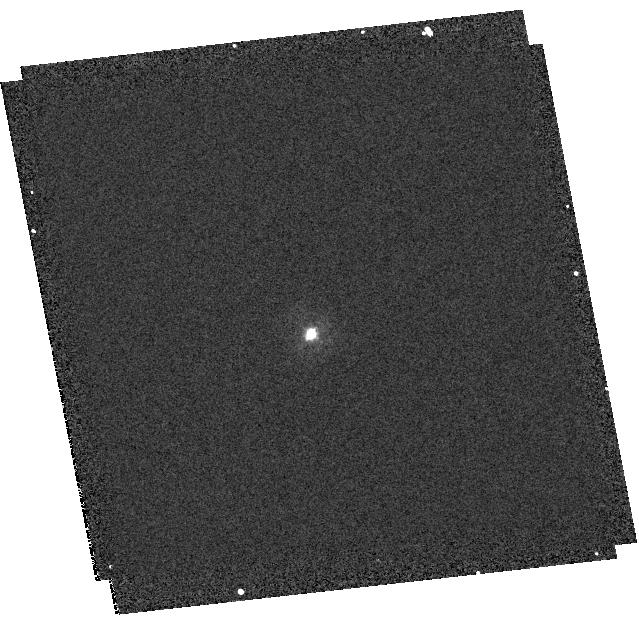
Target: P330E
Instrument: WFC3/UVIS
Filter: F275W
Exposure: 2 min
Observation ID: hst_11903_33_wfc3_uvis_f275w_ibcd33

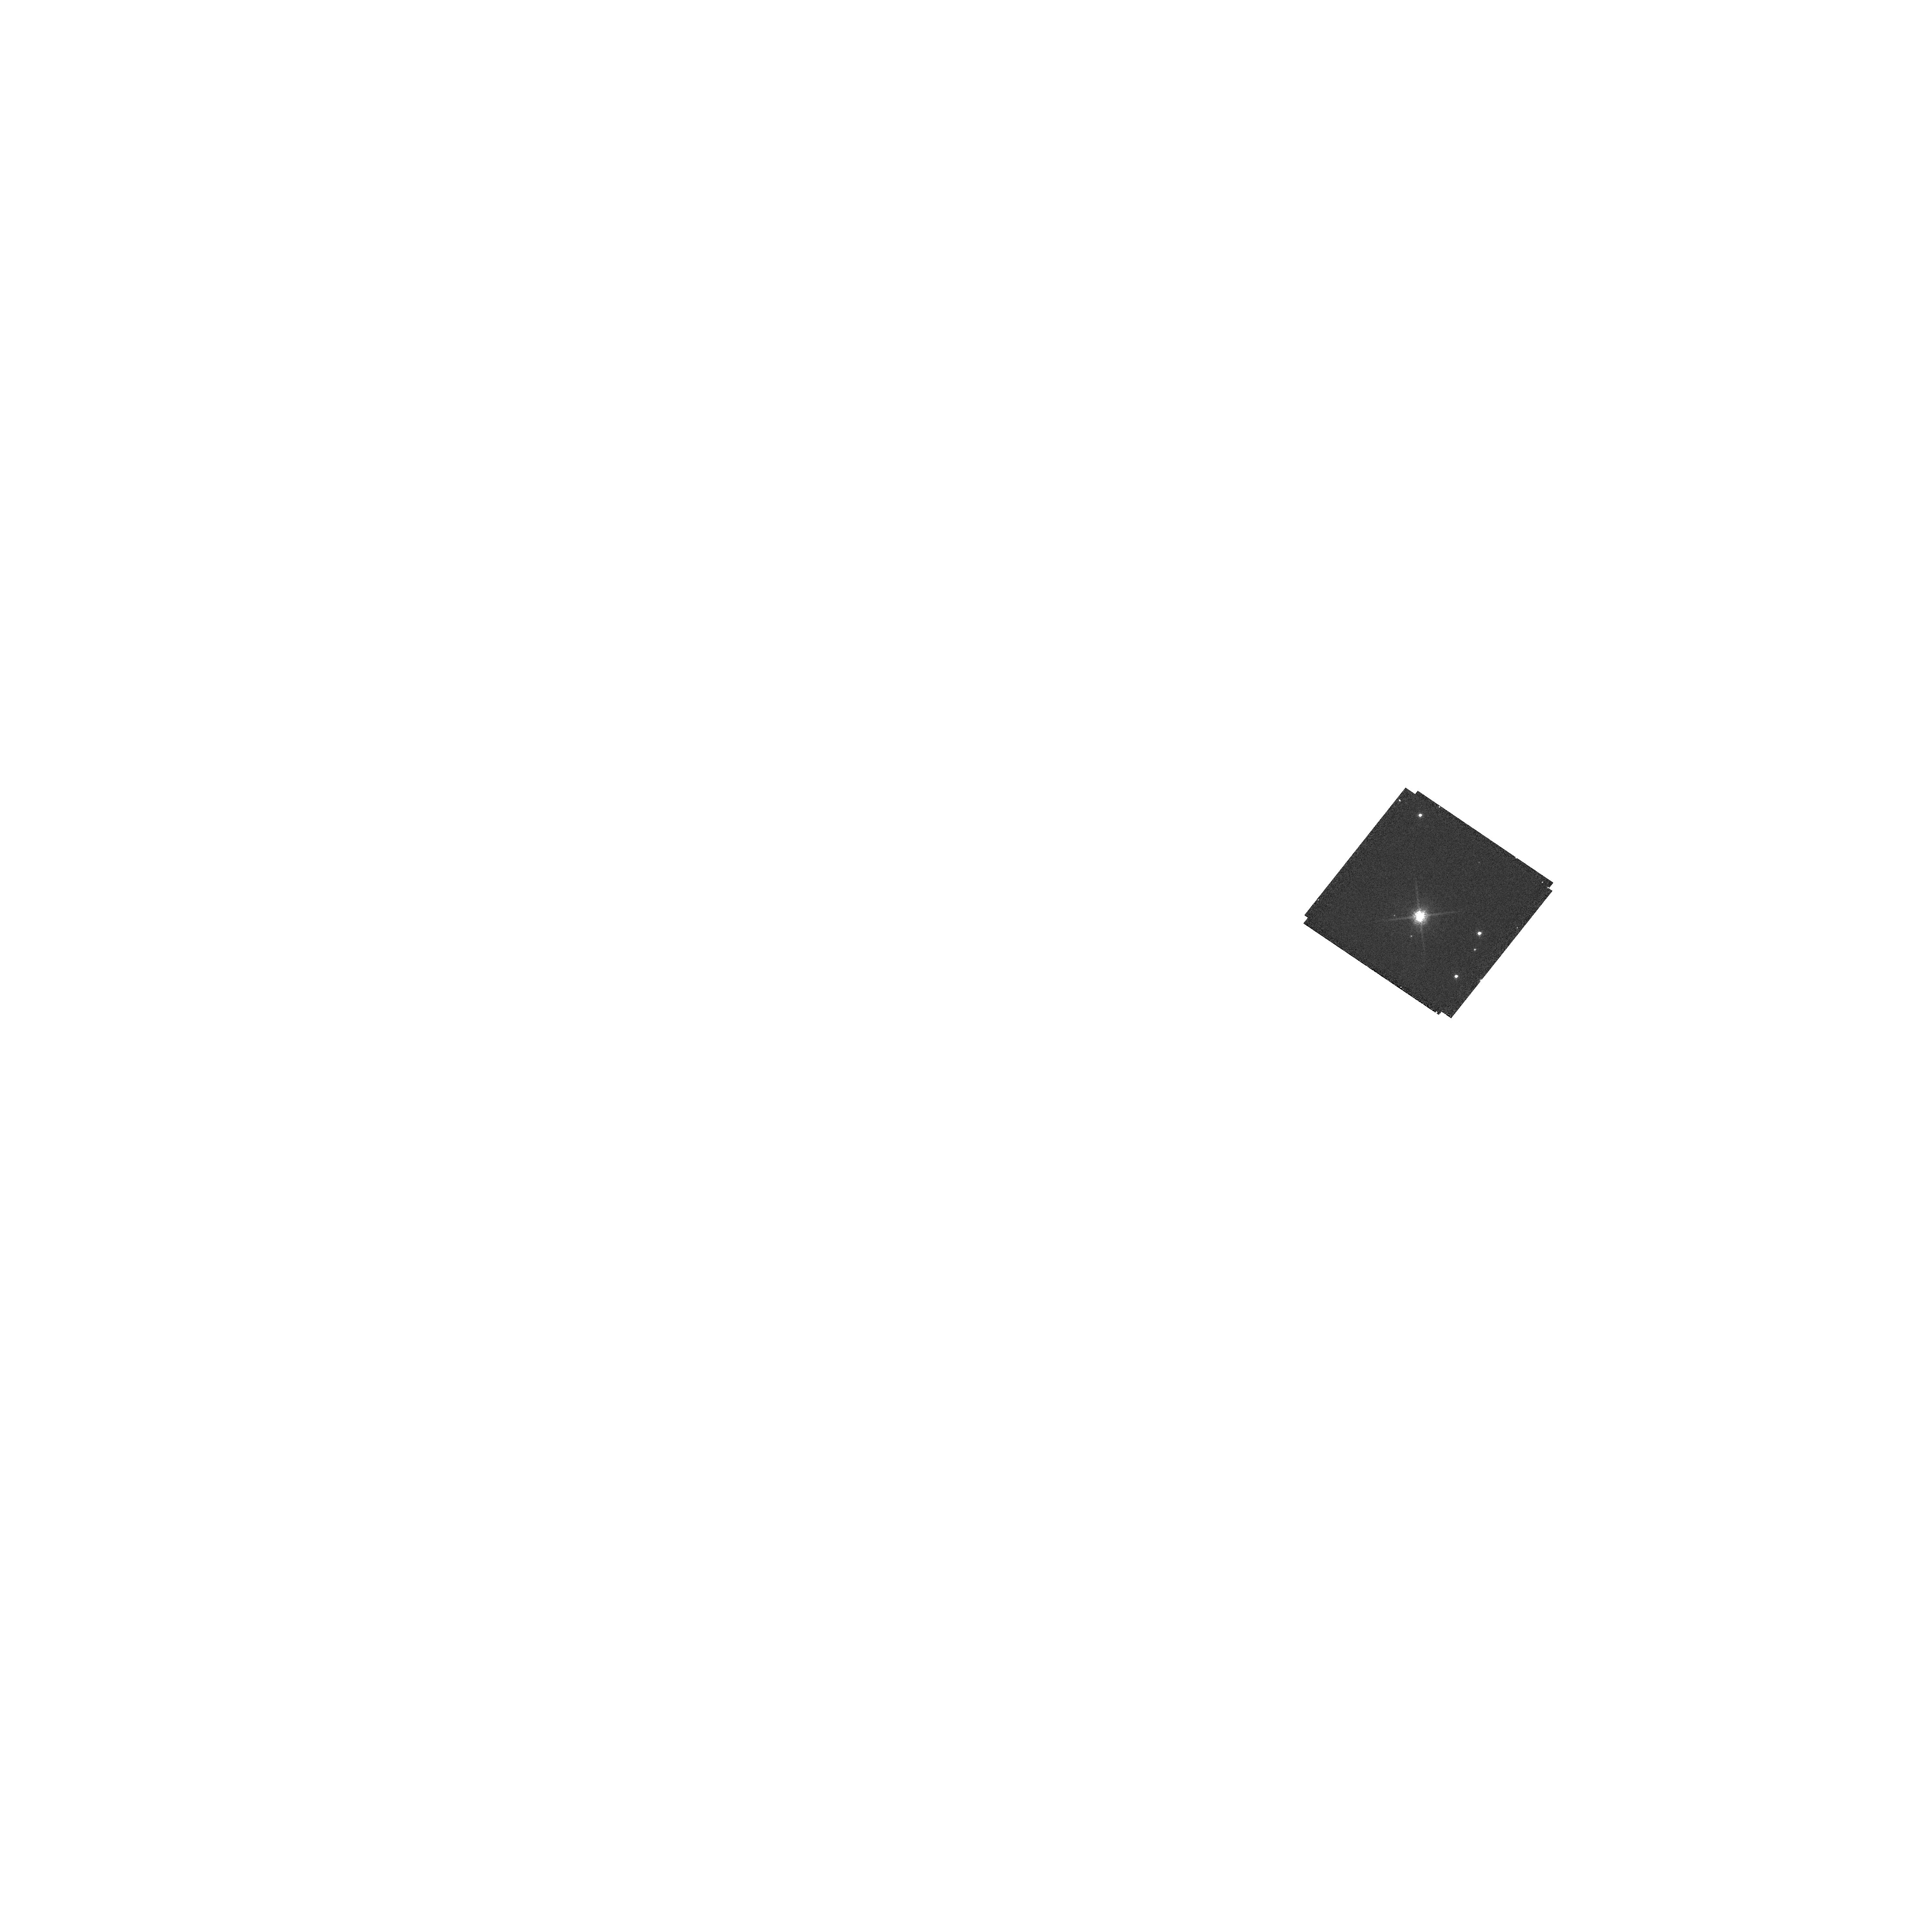
Target: G191B2B
Instrument: WFC3/UVIS
Filter: F850LP
Exposure: 1 min
Observation ID: hst_11903_68_wfc3_uvis_f850lp_ibcd68

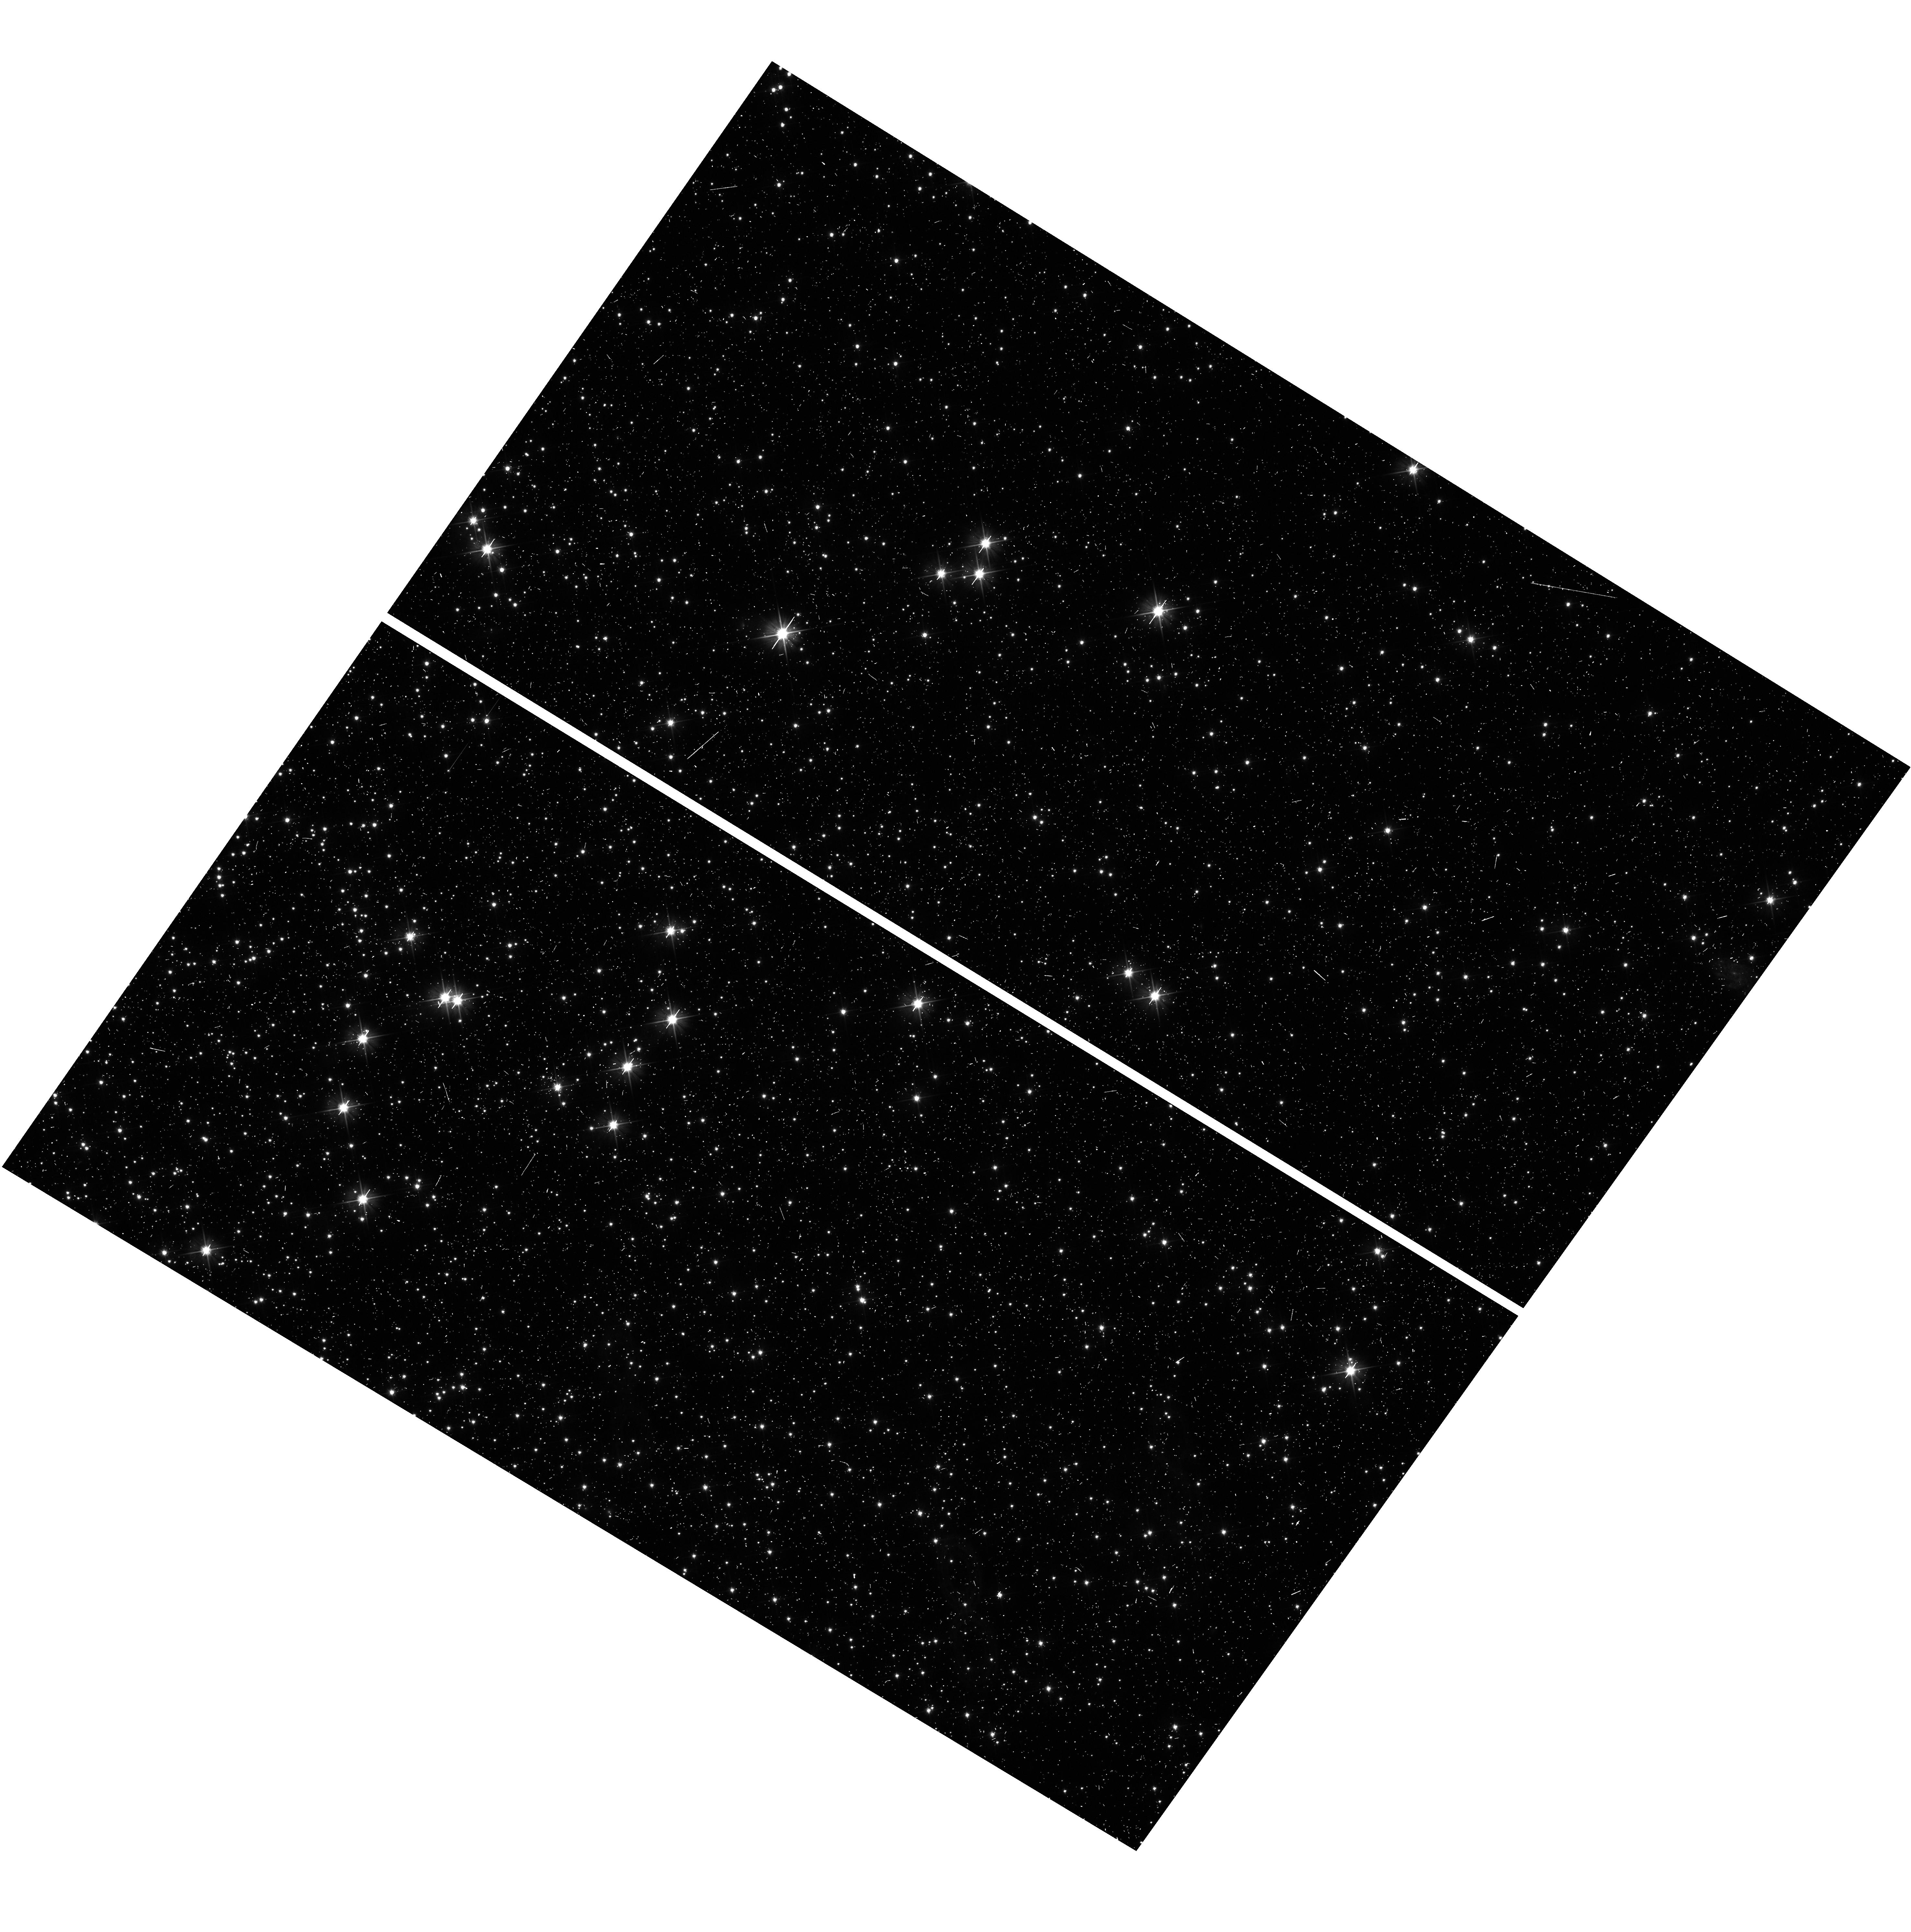
Target: 47TUCFIELD
Instrument: WFC3/UVIS
Filter: F475X
Exposure: 5 min
Observation ID: hst_11903_40_wfc3_uvis_f475x_ibcd40

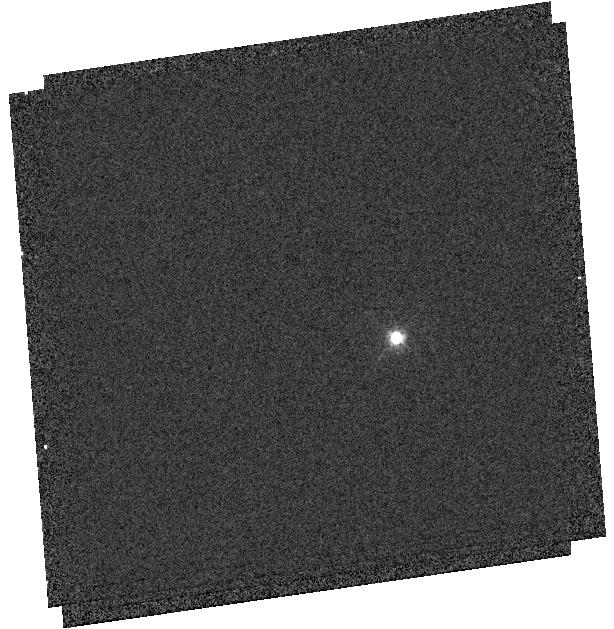
Target: GD153
Instrument: WFC3/UVIS
Filter: F469N
Exposure: 1 min
Observation ID: hst_11903_a7_wfc3_uvis_f469n_ibcda7

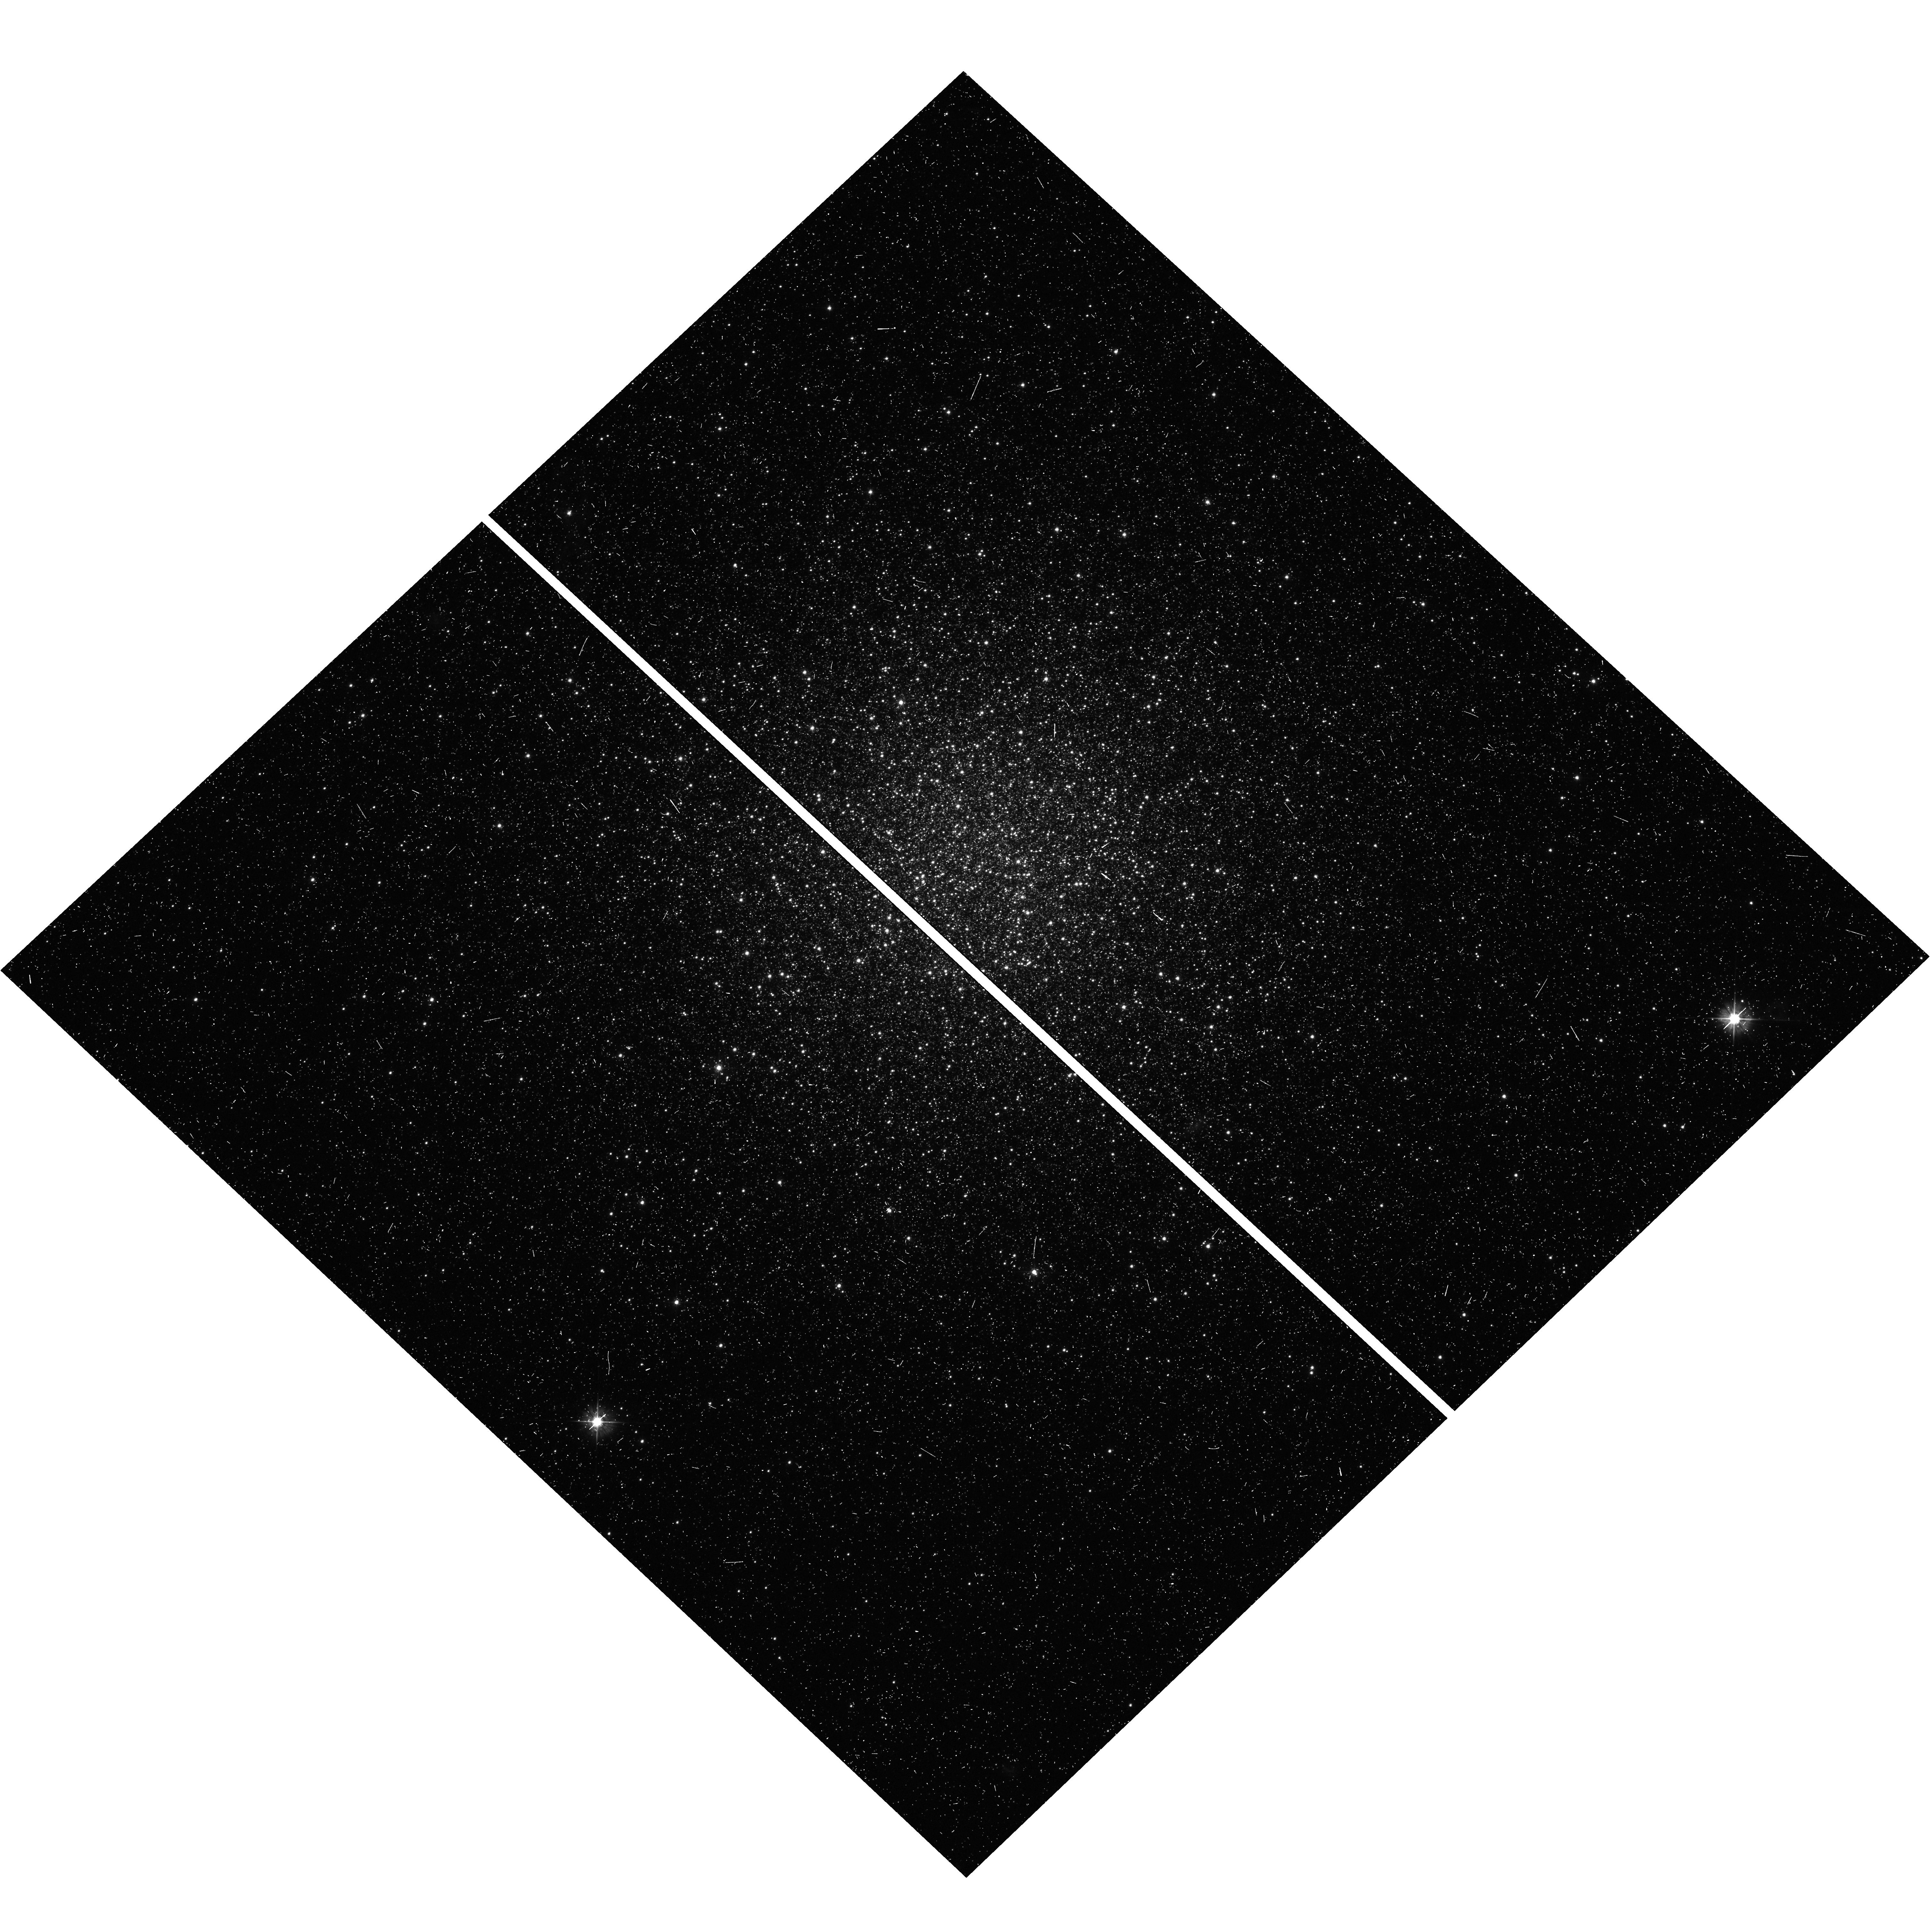
Target: NGC-2419
Instrument: WFC3/UVIS
Filter: F475W
Exposure: 8 min
Observation ID: hst_11903_41_wfc3_uvis_f475w_ibcd41

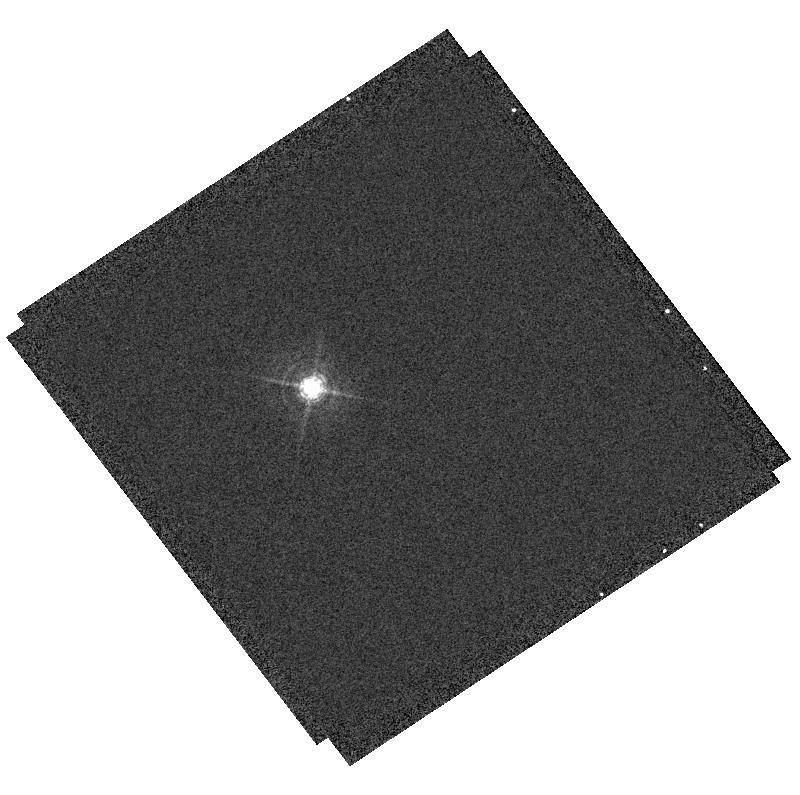
Target: GD71
Instrument: WFC3/UVIS
Filter: F469N
Exposure: 3 min
Observation ID: hst_11903_aa_wfc3_uvis_f469n_ibcdaa

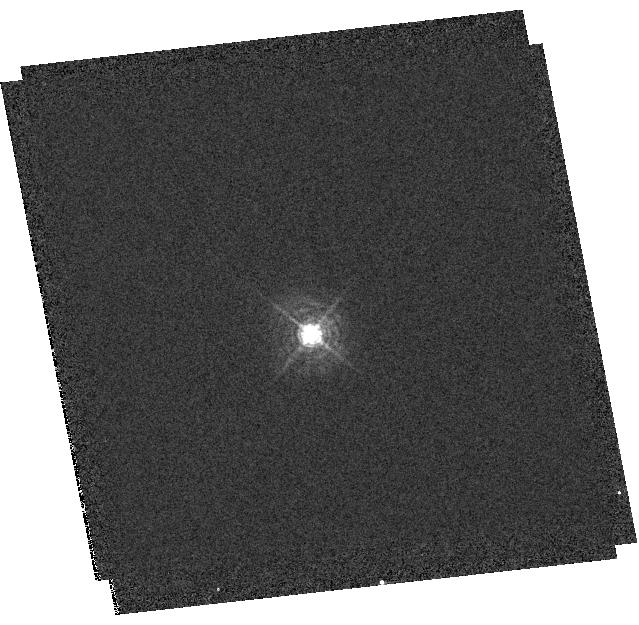
Target: P330E
Instrument: WFC3/UVIS
Filter: F410M
Exposure: 2 min
Observation ID: hst_11903_33_wfc3_uvis_f410m_ibcd33

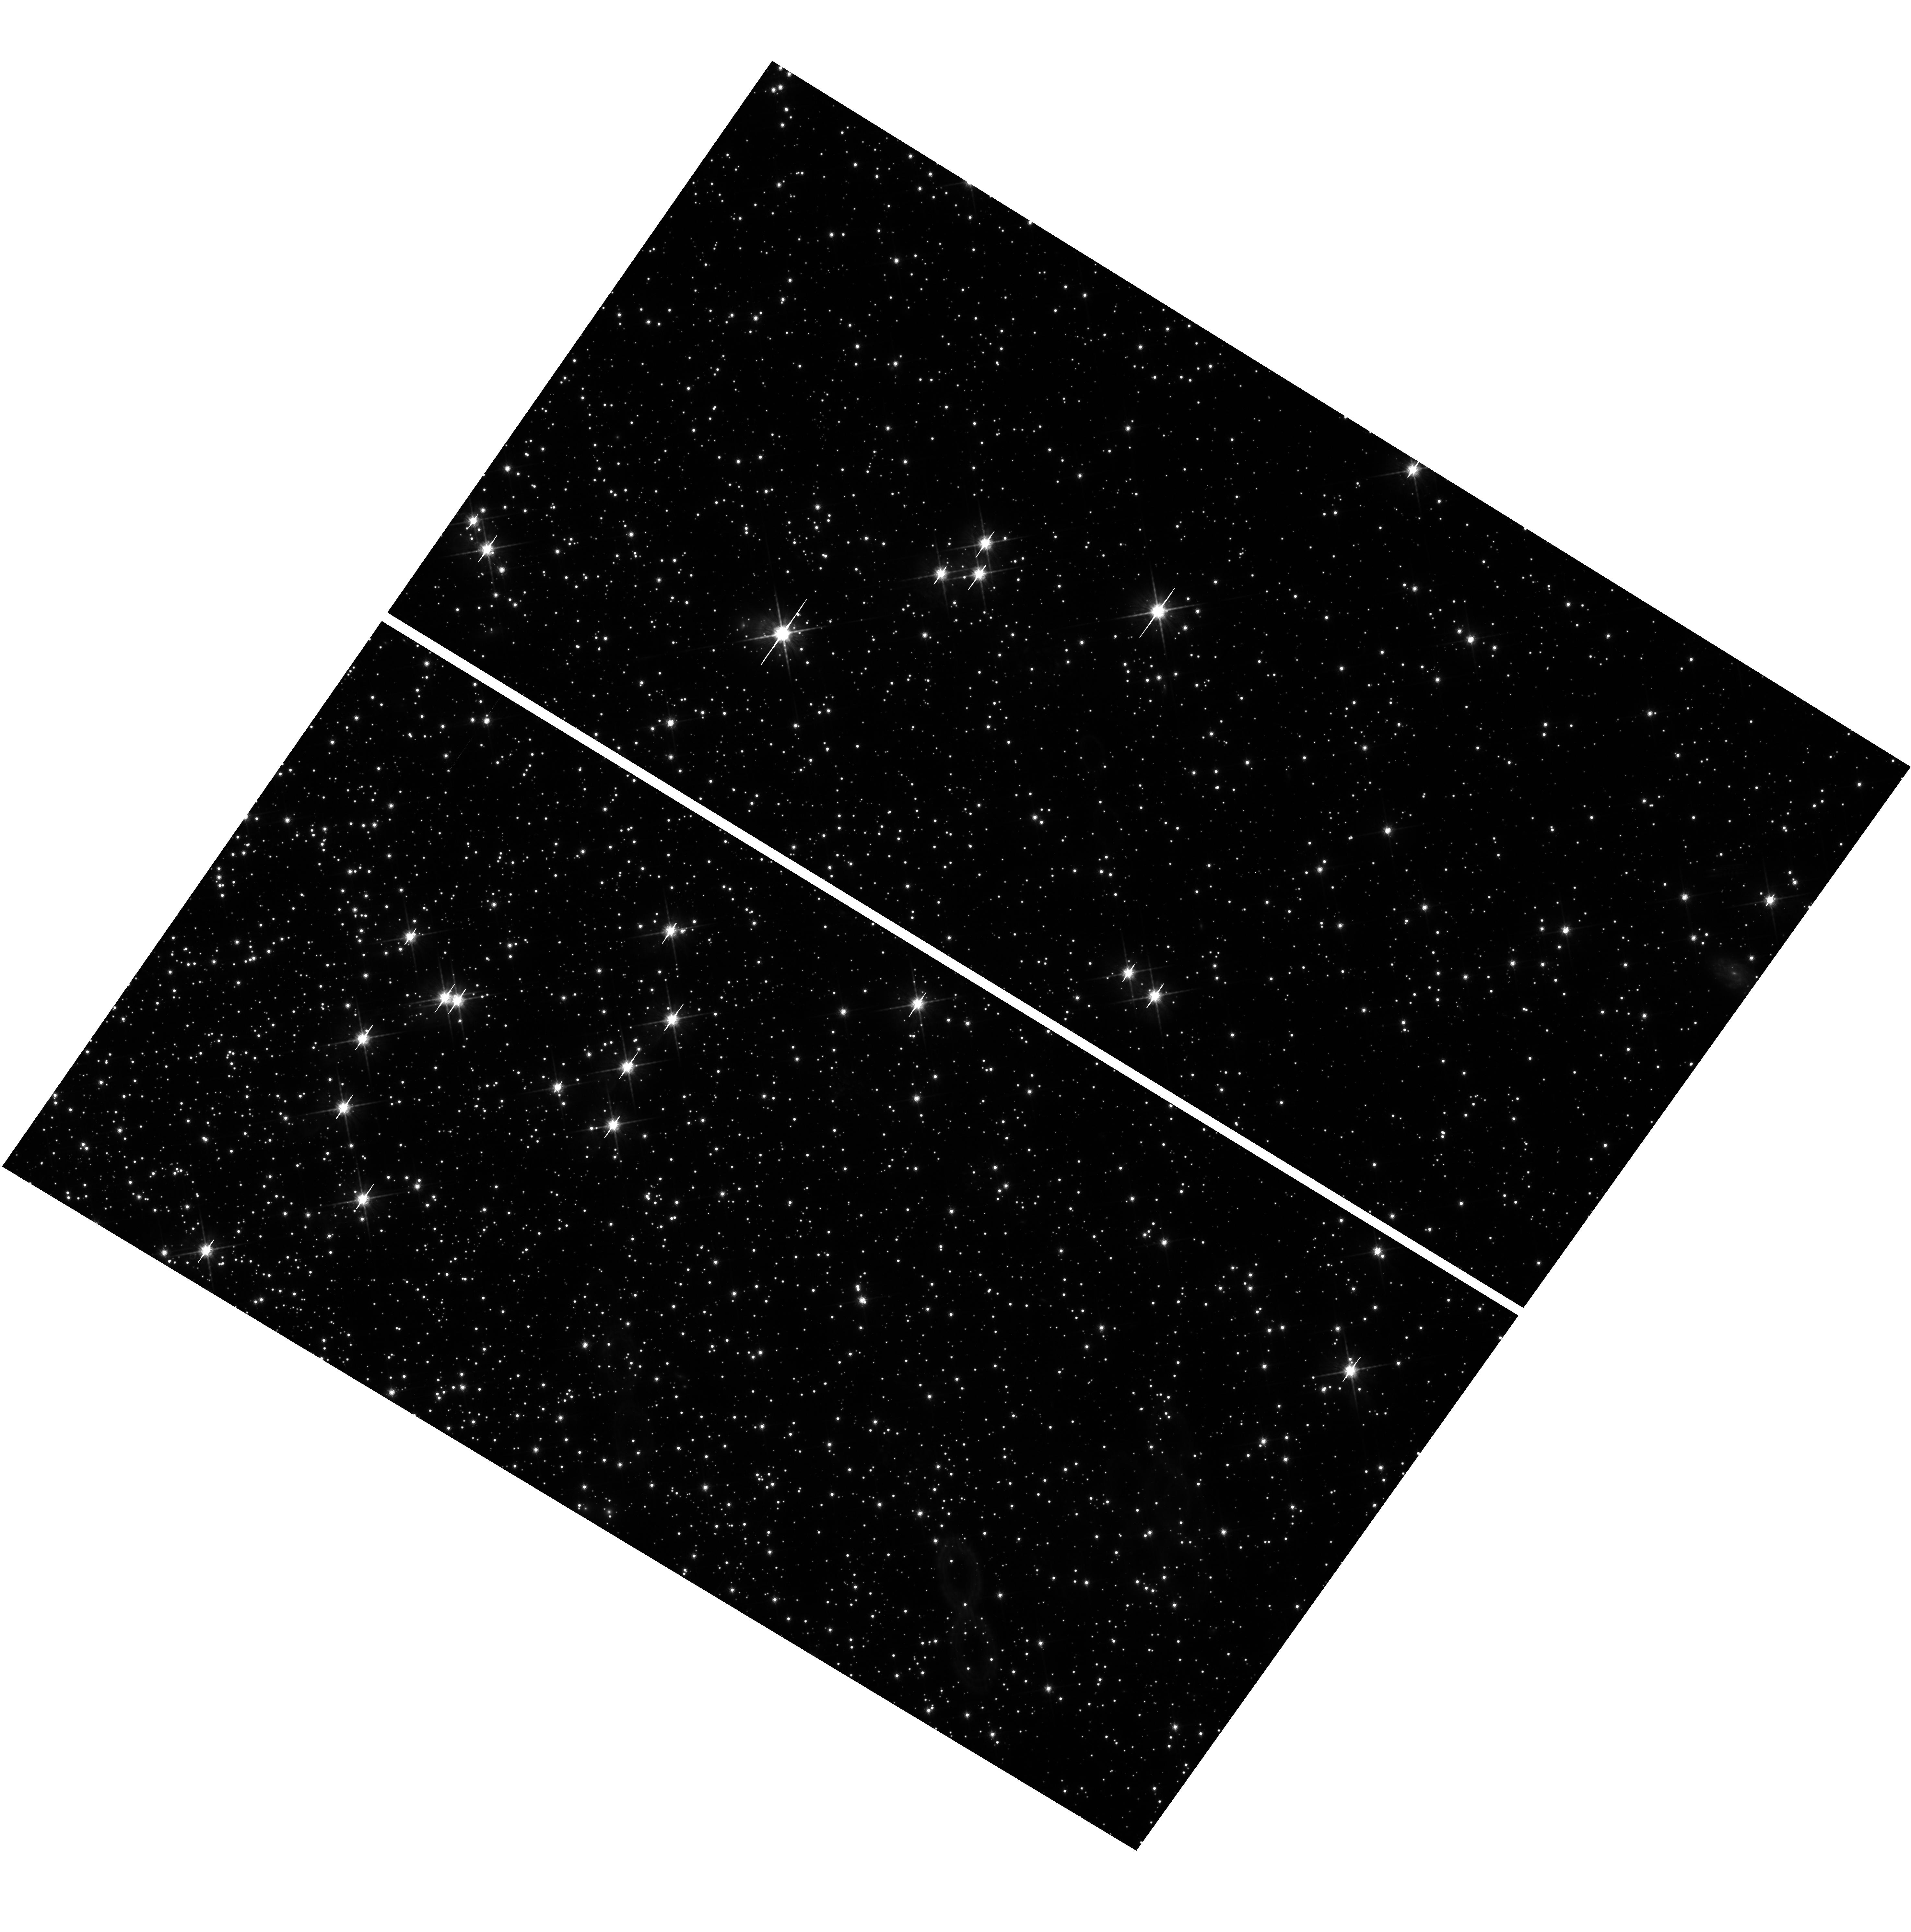
Target: 47TUCFIELD
Instrument: WFC3/UVIS
Filter: F814W
Exposure: 22 min
Observation ID: hst_11903_40_wfc3_uvis_f814w_ibcd40

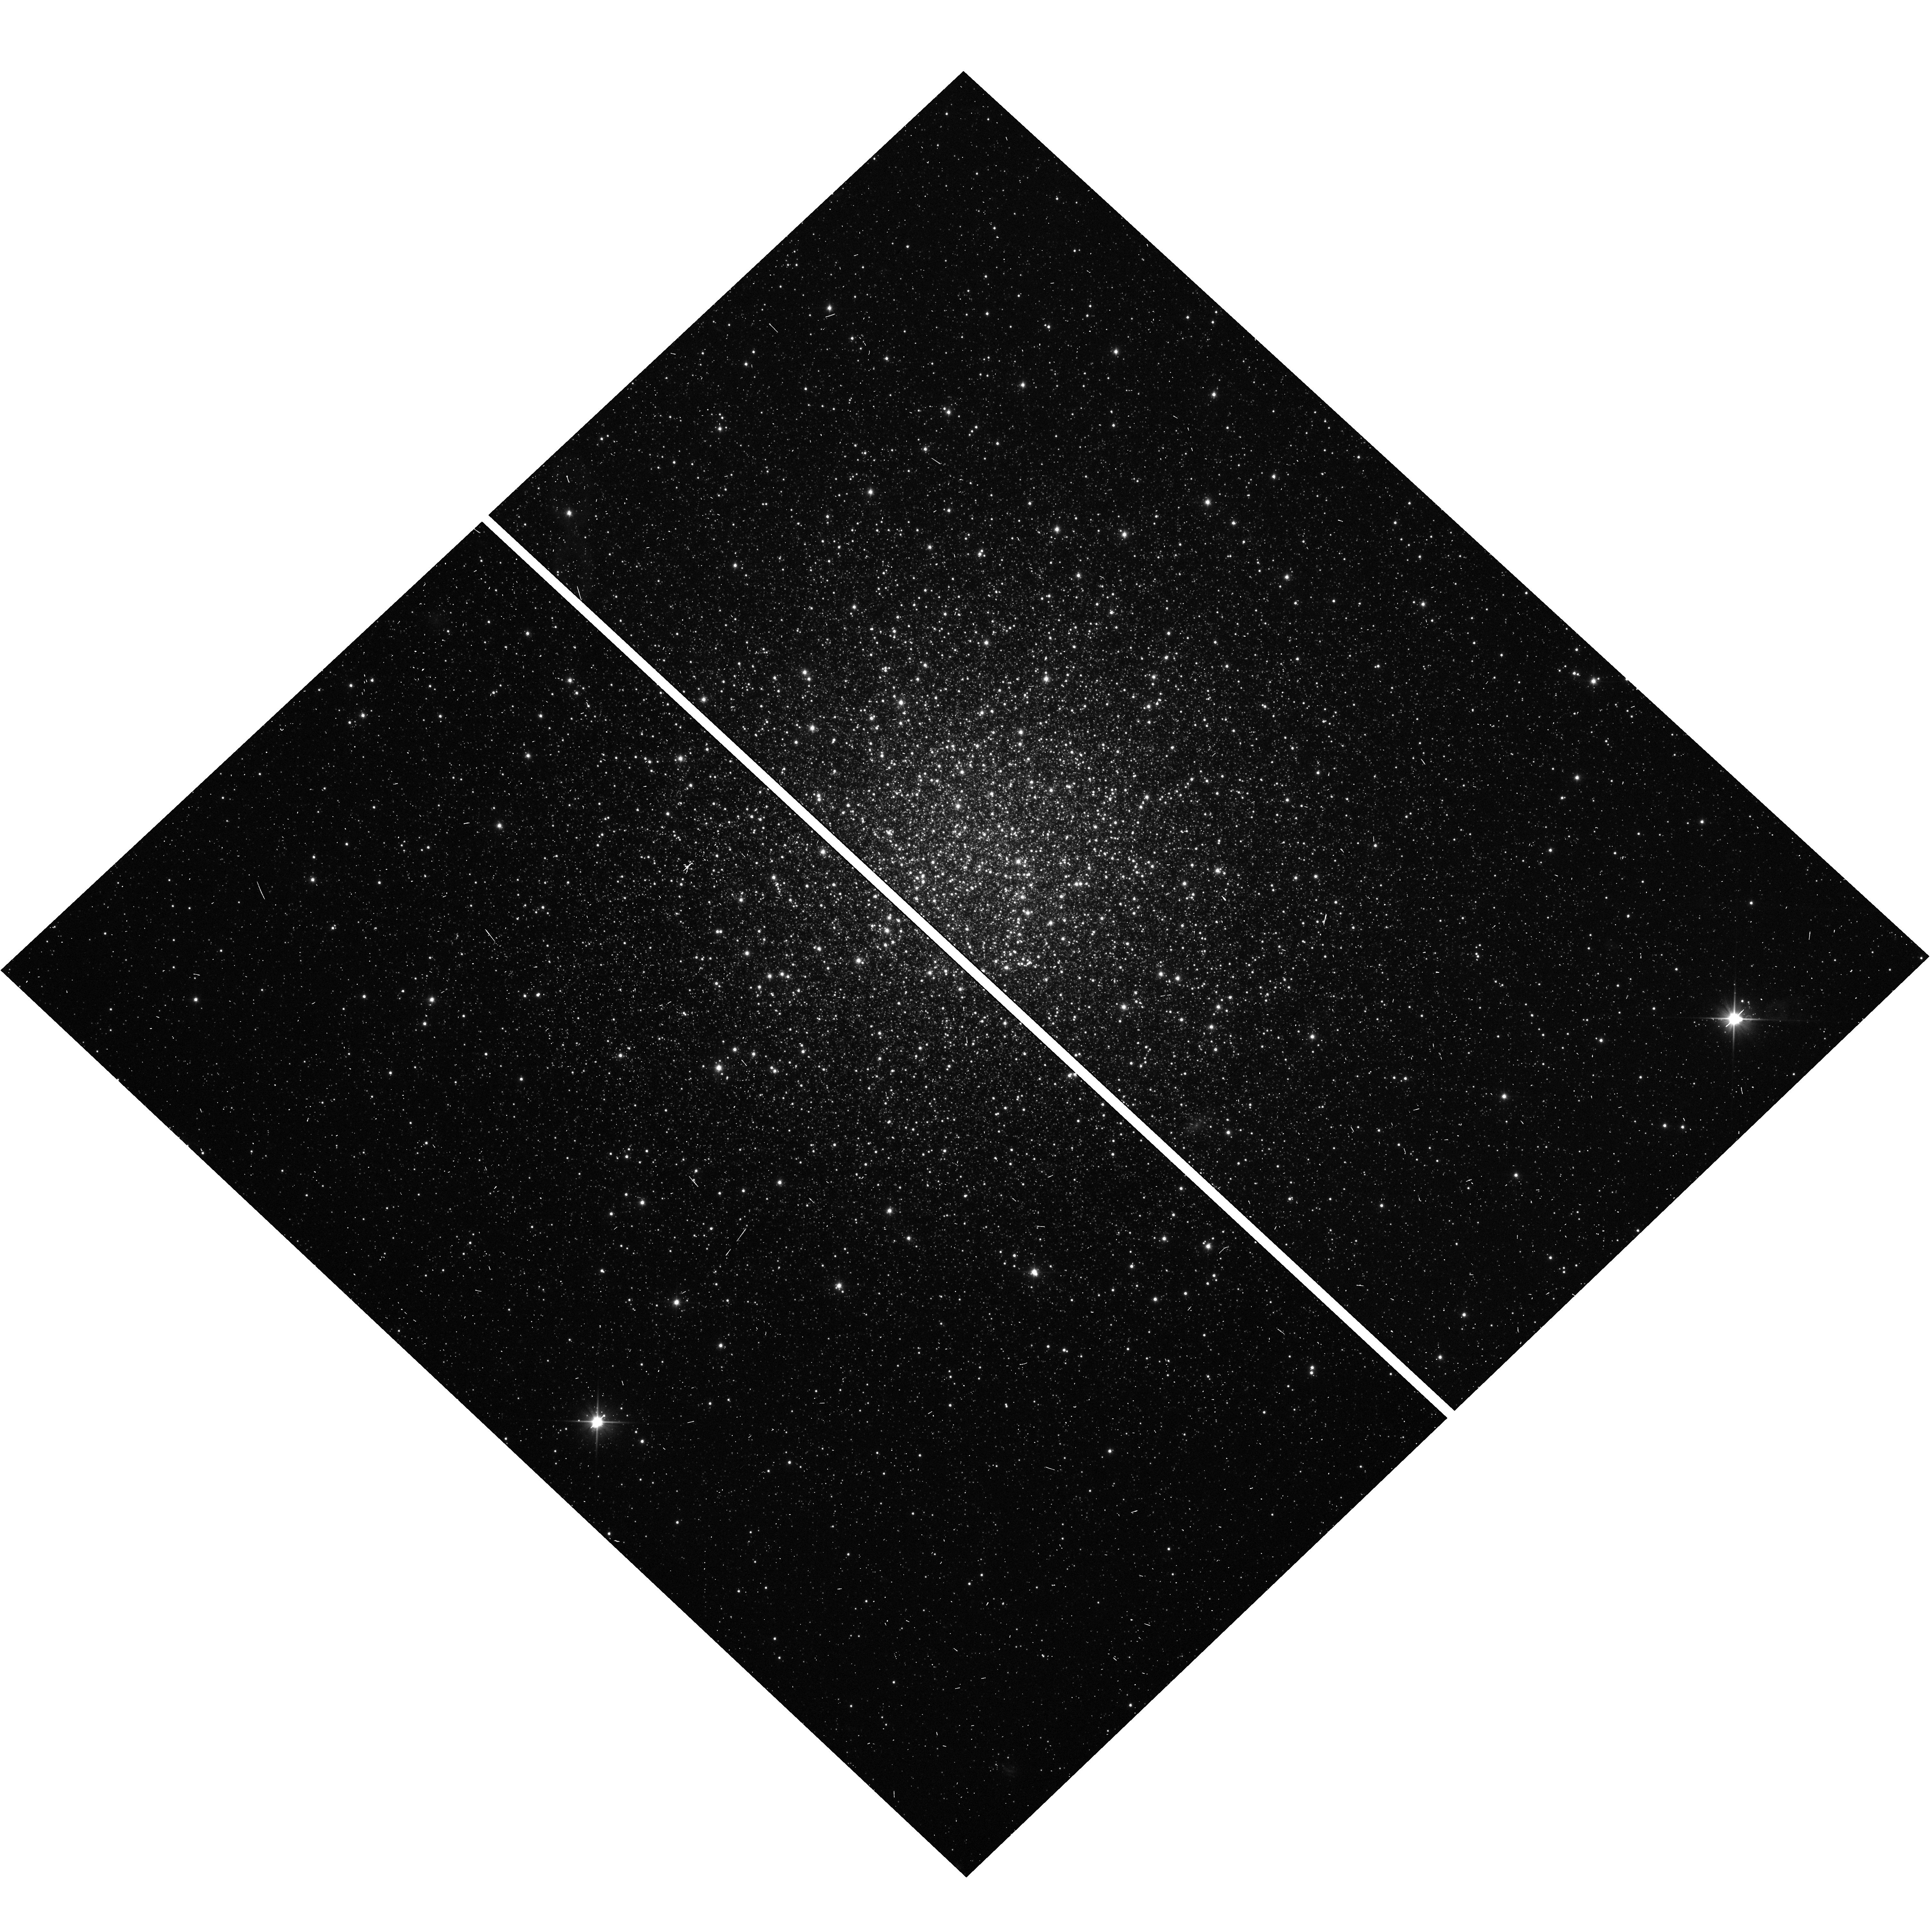
Target: NGC-2419
Instrument: WFC3/UVIS
Filter: F200LP
Exposure: 2 min
Observation ID: hst_11903_41_wfc3_uvis_f200lp_ibcd41

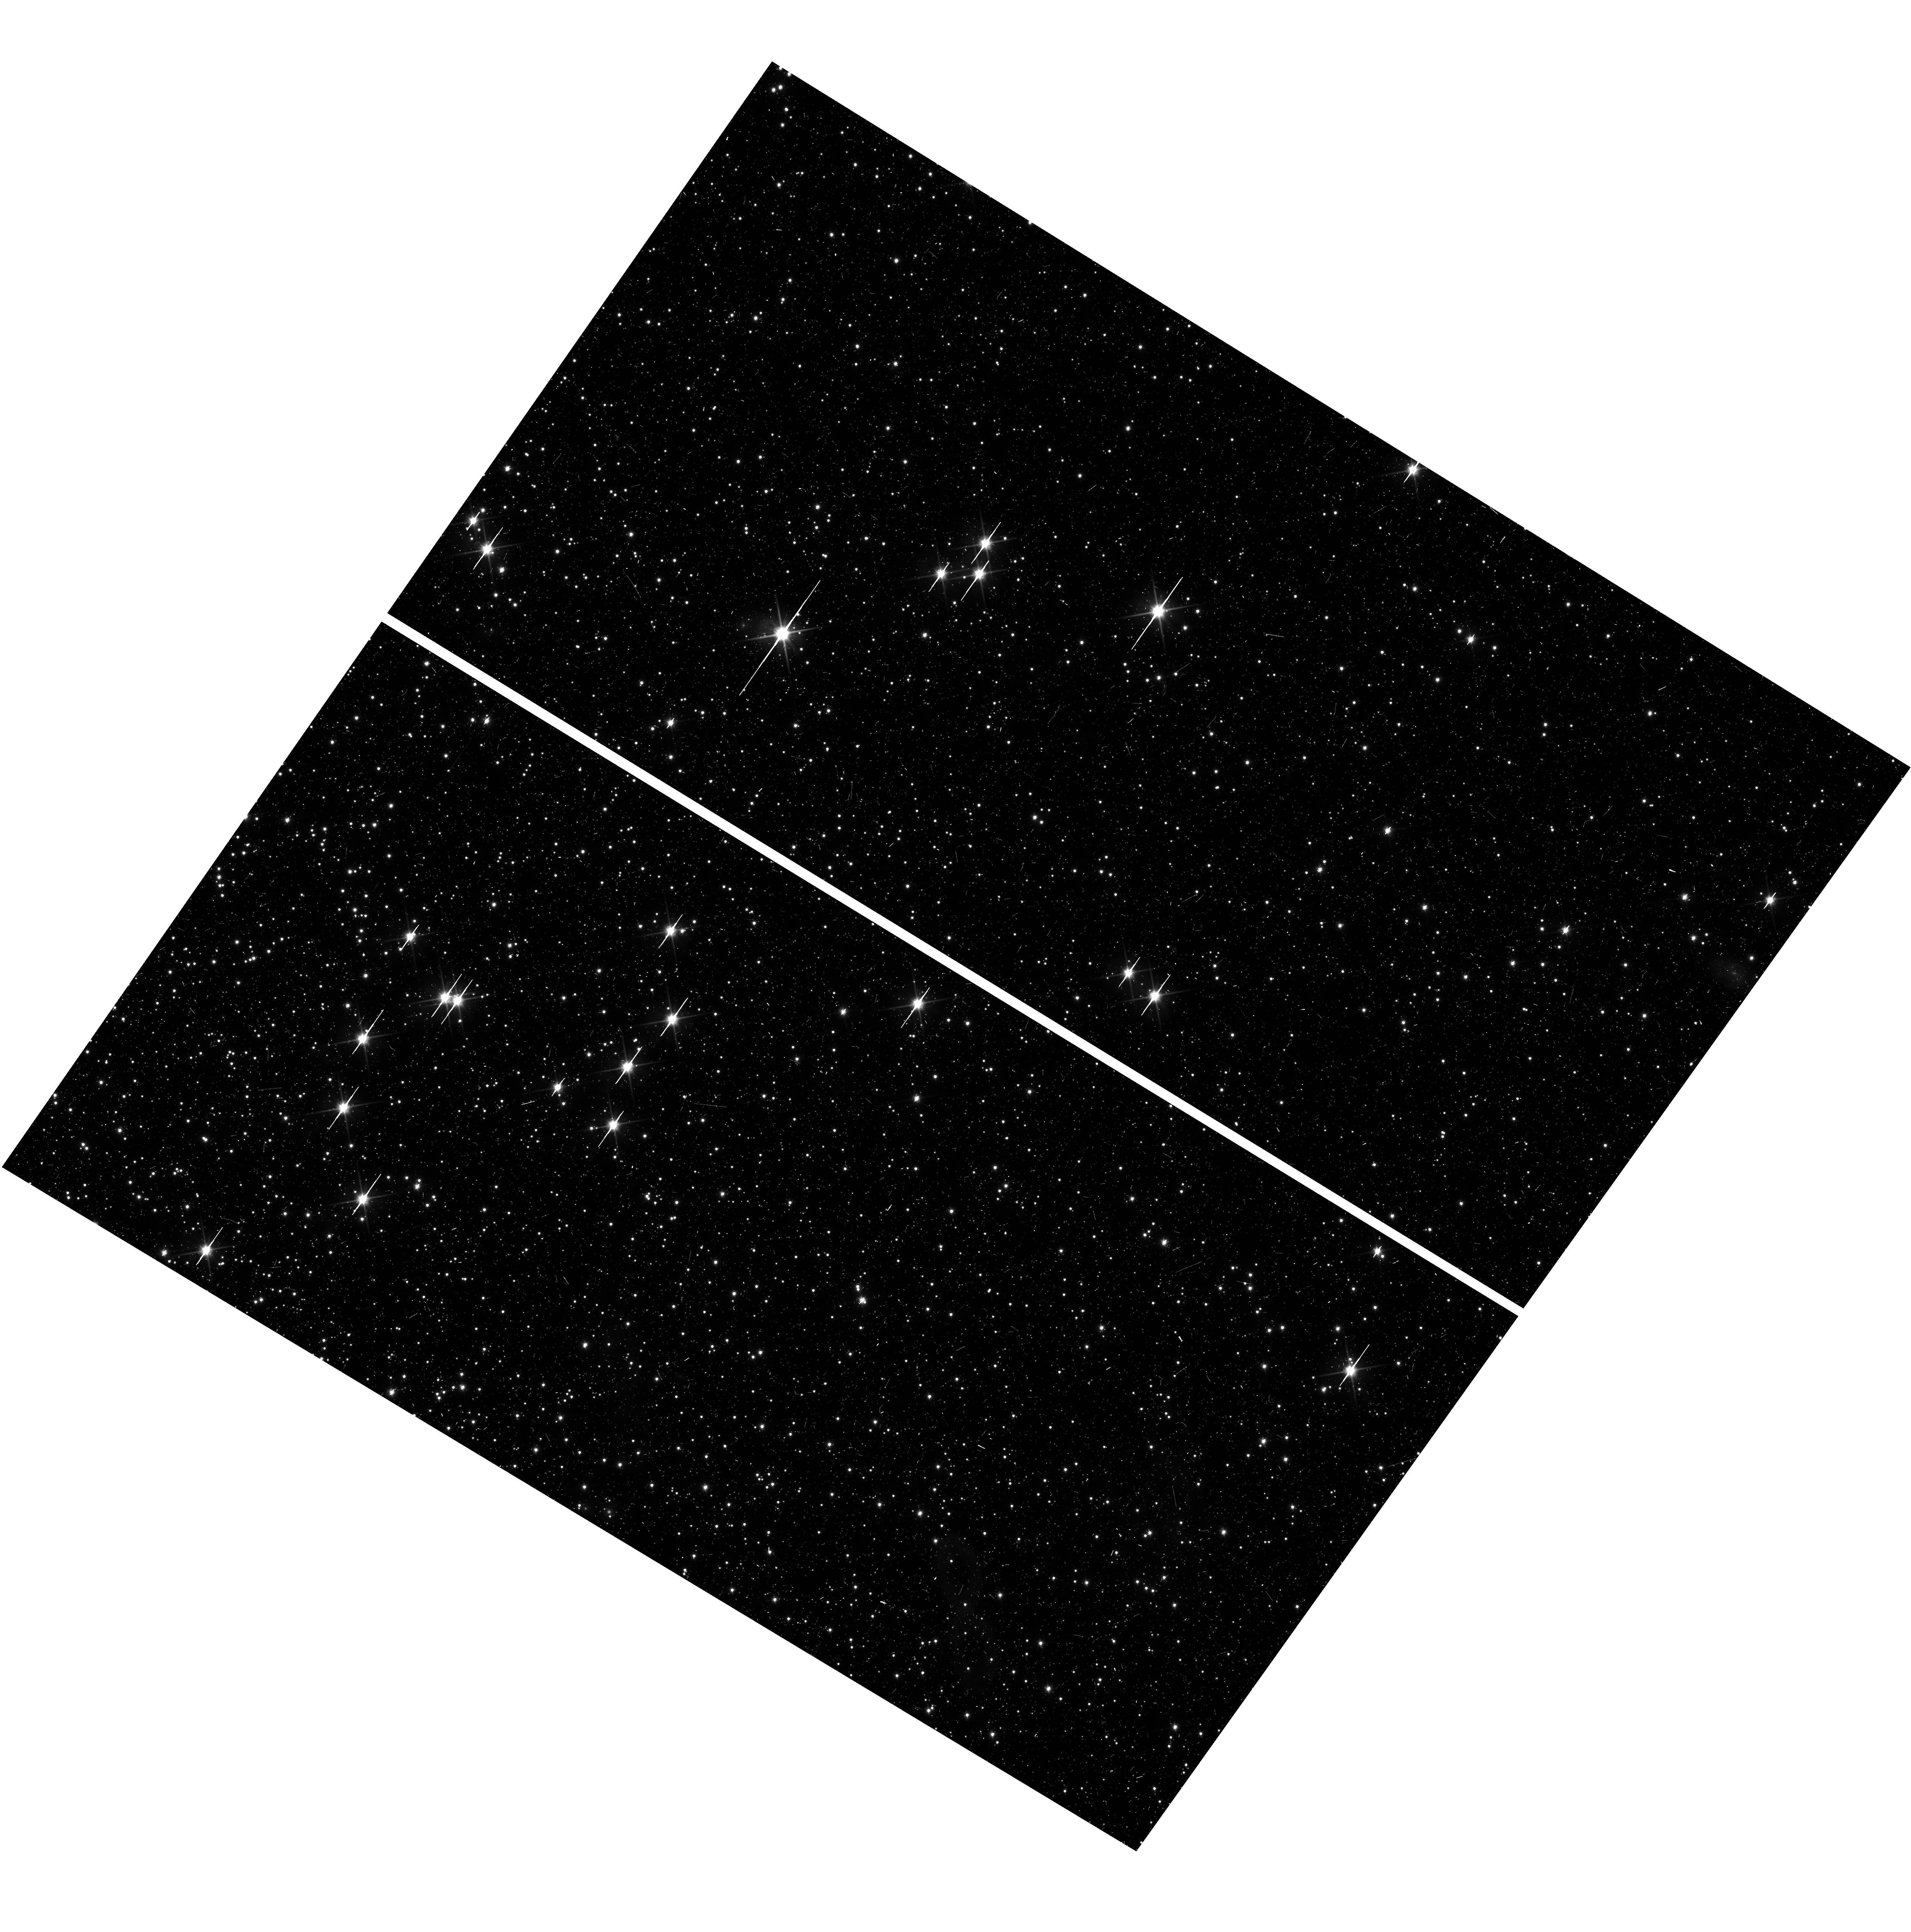
Target: 47TUCFIELD
Instrument: WFC3/UVIS
Filter: F600LP
Exposure: 9 min
Observation ID: hst_11903_40_wfc3_uvis_f600lp_ibcd40

UVIS Photometric Zero Points (PI: Kalirai, Jason)

This proposal obtains the photometric zero points in 53 of the 62 UVIS/WFC3 filters: the 18 broad-band filters, 8 medium-band filters, 16 narrow-band filters, and 11 of the 20 quad filters (those being used in cycle 17). The observations will be primary obtained by observing the hot DA white dwarf standards GD153 and G191-B2B. A redder secondary standard, P330E, will be observed in a subset of the filters to provide color corrections. Repeat observations in 16 of the most widely used cycle 17 filters will be obtained once per month for the first three months, and then once every second month for the duration of cycle 17, alternating and depending on target availability. These observations will enable monitoring of the stability of the photometric system. Photometric transformation equations will be calculated by comparing the photometry of stars in two globular clusters, 47 Tuc and NGC 2419, to previous measurements with other telescopes/instruments.